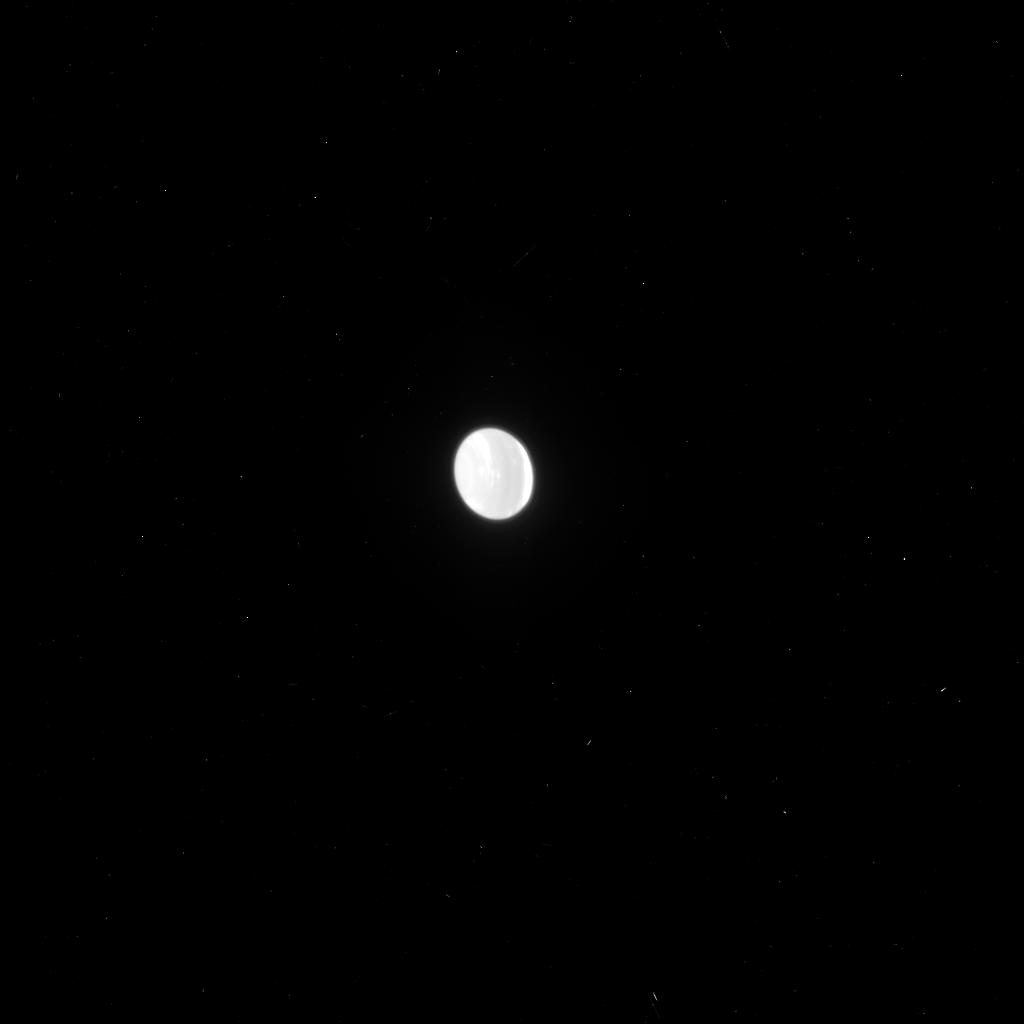
Target: NEPTUNE-ARCS-ON-RIGHT
Instrument: ACS/HRC
Filter: F814W
Exposure: 2 min
Observation ID: j95m06c6q

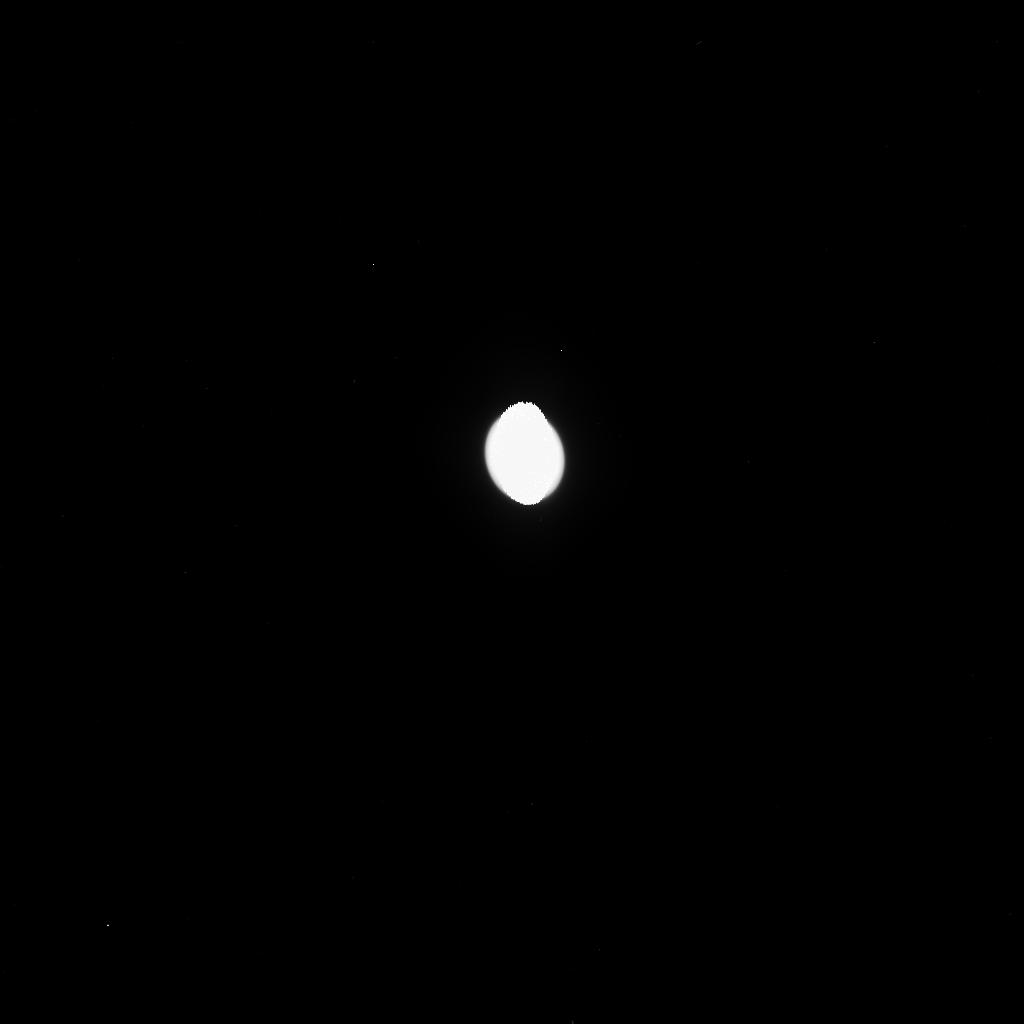
Target: NEPTUNE-NO-TRITON-LEFT
Instrument: ACS/HRC
Filter: F475W
Exposure: 2 min
Observation ID: j95m01ehq

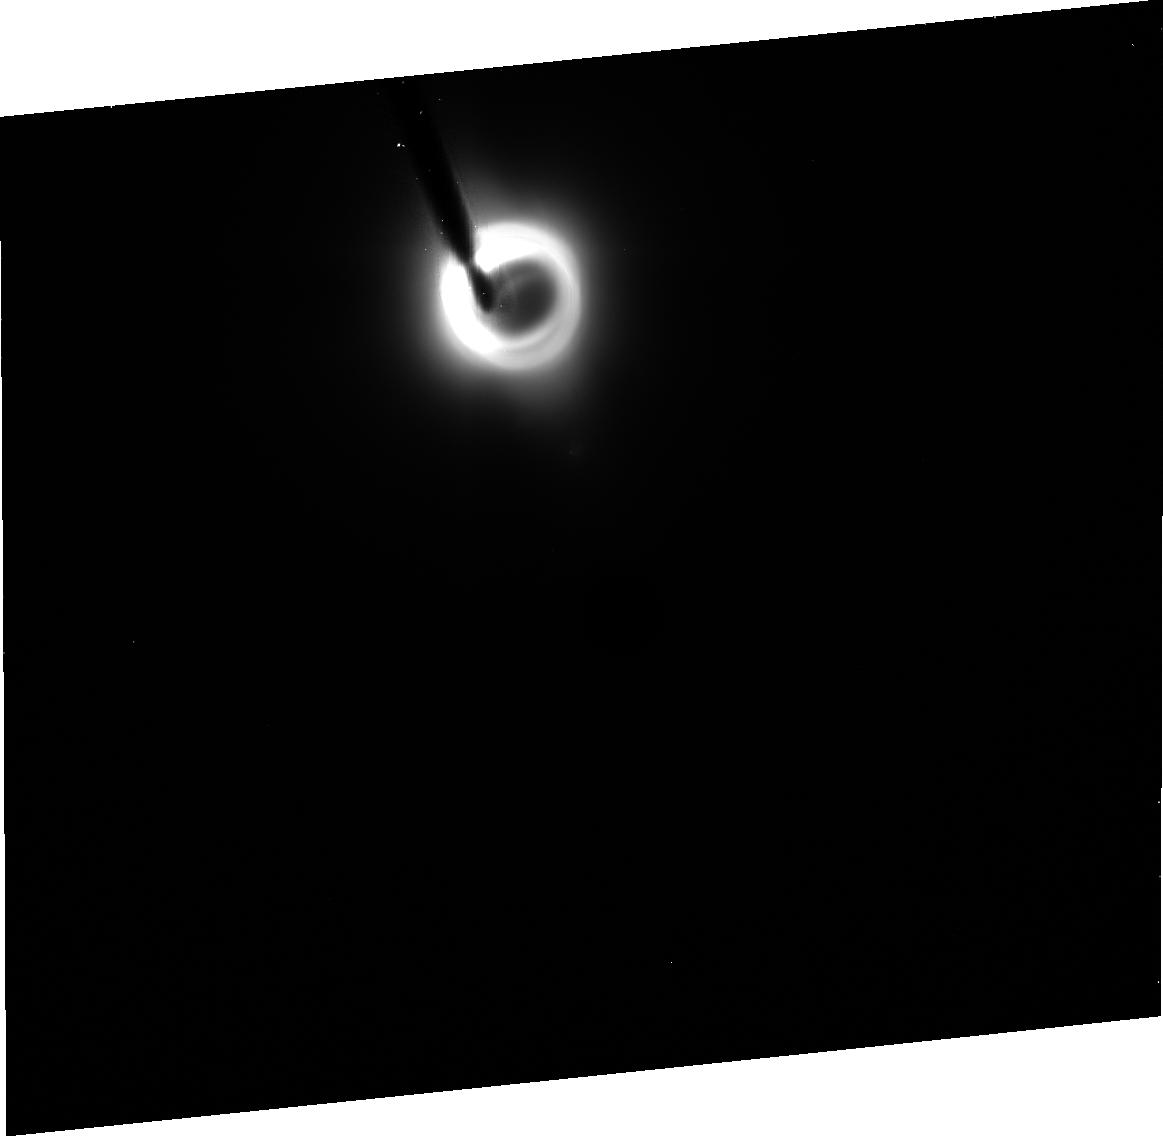
Target: NEPTUNE-THALASSA-ON-LEFT
Instrument: ACS/HRC
Filter: CLEAR1S
Exposure: 30 min
Observation ID: j95m03010

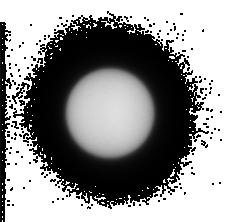
Target: NEPTUNE-NAIAD-ON-LEFT
Instrument: ACS/HRC
Filter: F330W
Exposure: 1 min
Observation ID: j95m02jpq

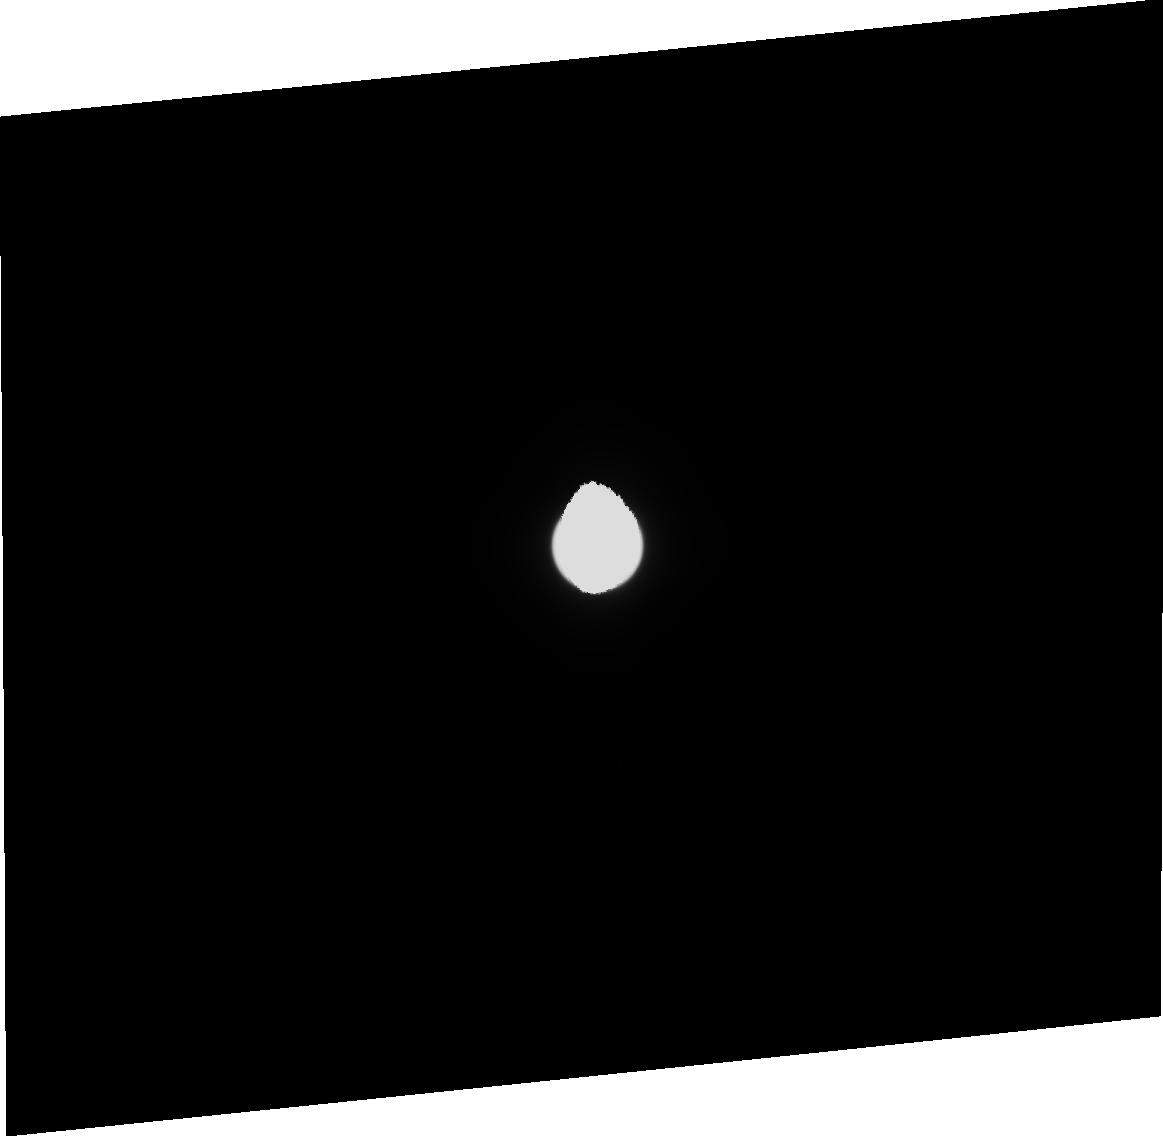
Target: NEPTUNE-ARCS-ON-LEFT
Instrument: ACS/HRC
Filter: CLEAR1S
Exposure: 2 min
Observation ID: j95m09010

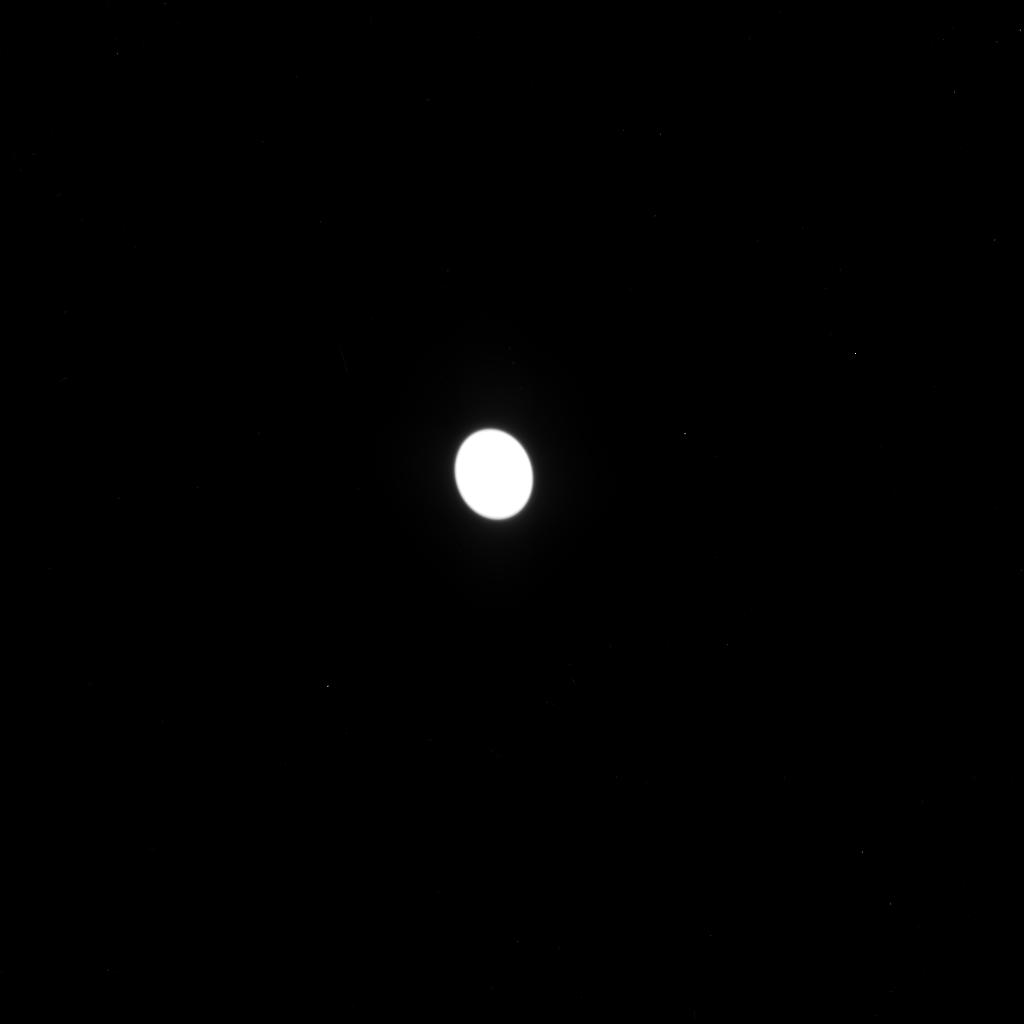
Target: NEPTUNE-ARCS-ON-RIGHT
Instrument: ACS/HRC
Filter: F555W
Exposure: 2 min
Observation ID: j95m06c0q

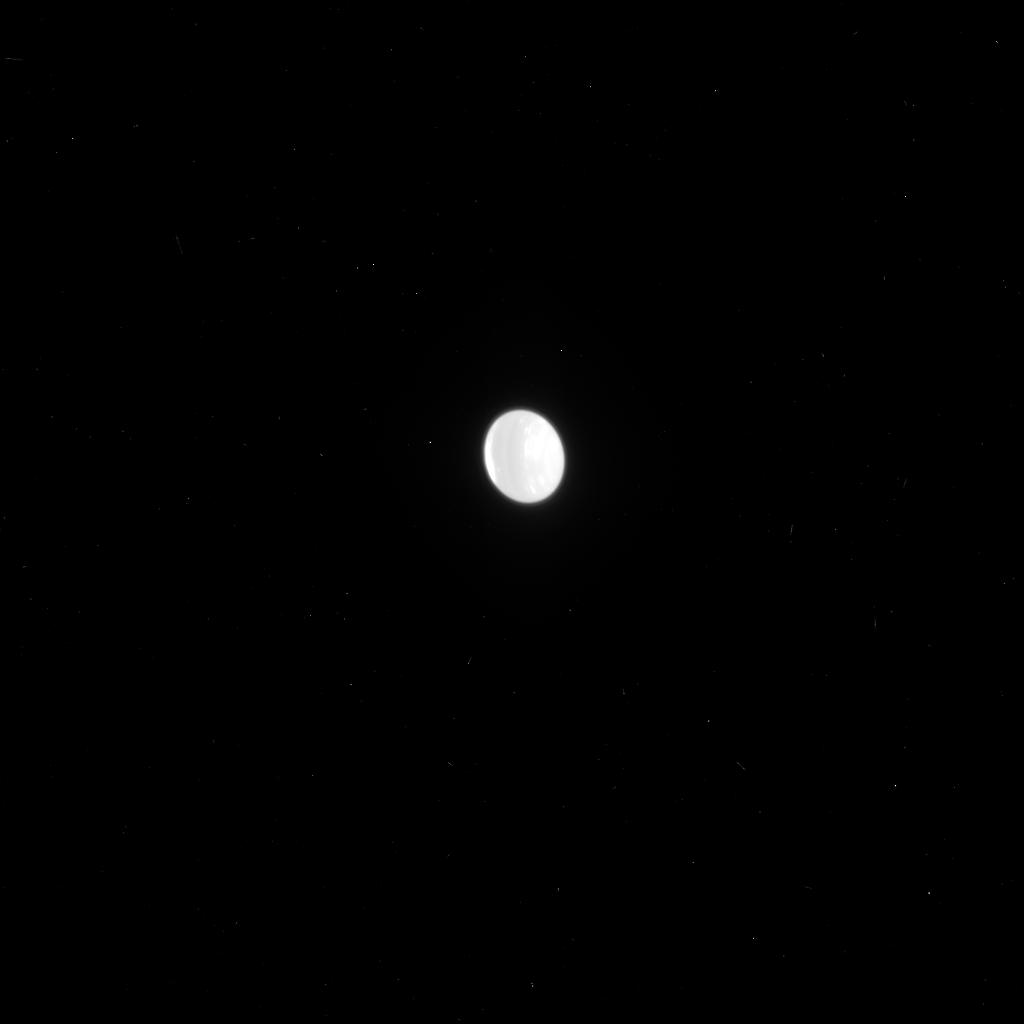
Target: NEPTUNE-NO-TRITON-LEFT
Instrument: ACS/HRC
Filter: F775W
Exposure: 1 min
Observation ID: j95m01emq

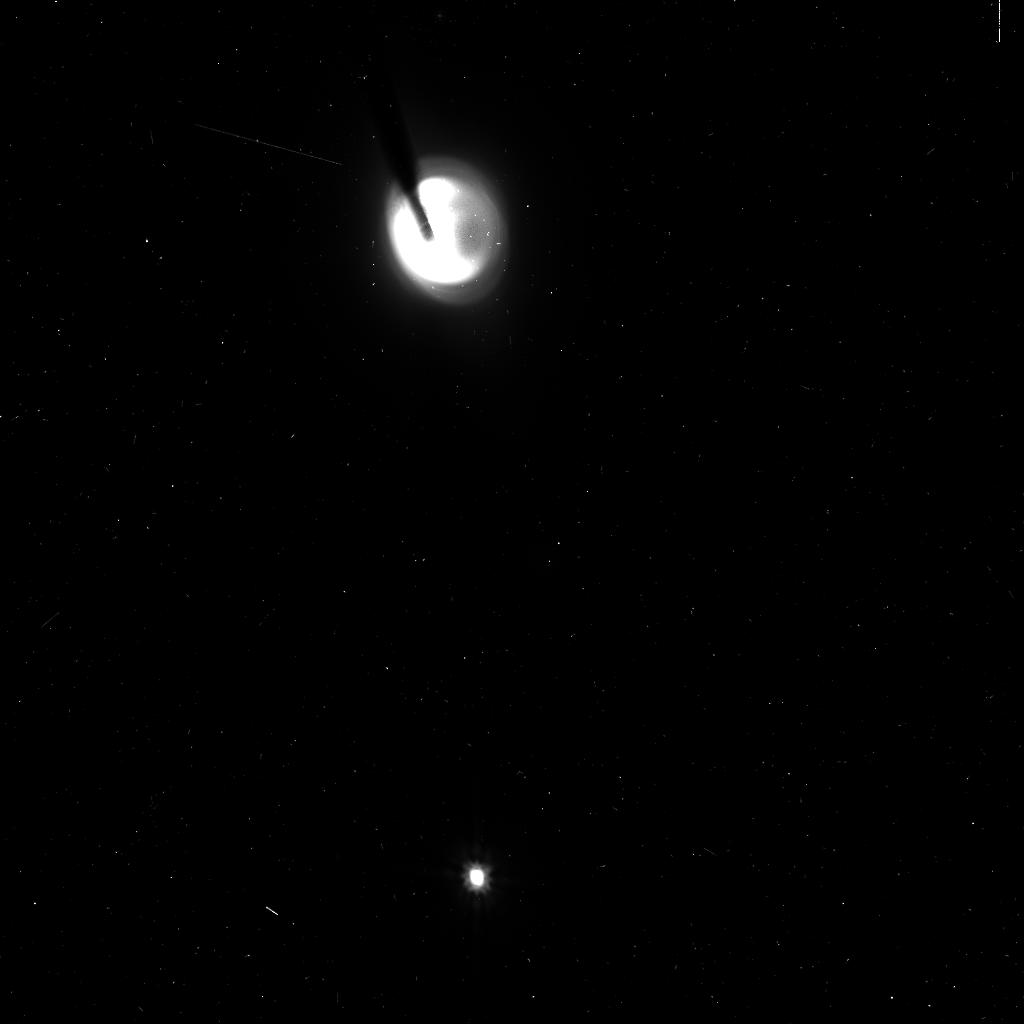
Target: NEPTUNE-NO-TRITON-LEFT
Instrument: ACS/HRC
Filter: F606W
Exposure: 5 min
Observation ID: j95m01ezq

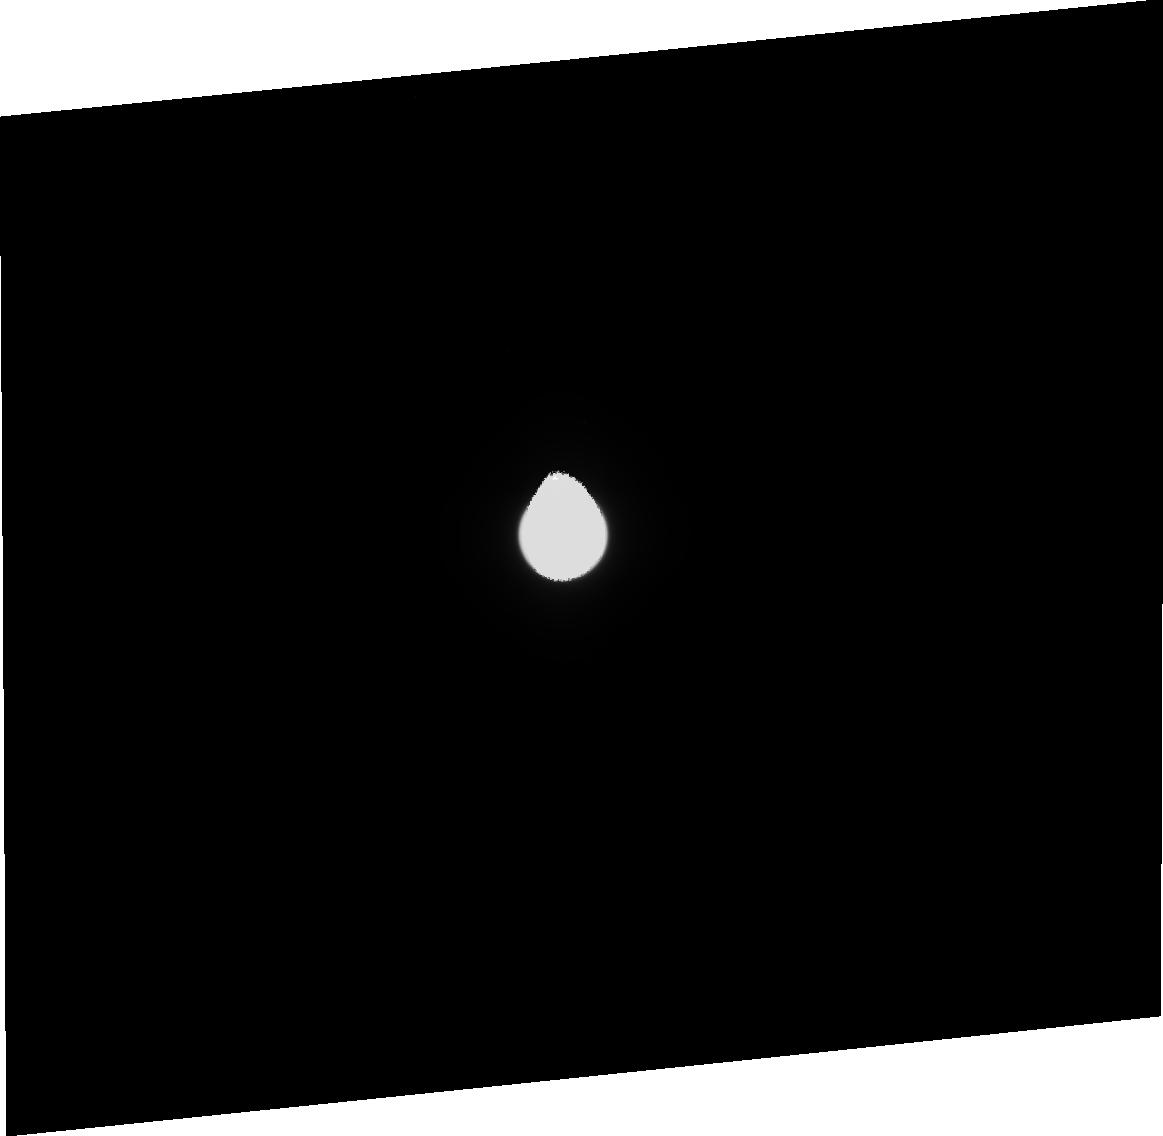
Target: NEPTUNE-ARCS-ON-RIGHT
Instrument: ACS/HRC
Filter: CLEAR1S
Exposure: 2 min
Observation ID: j95m06020

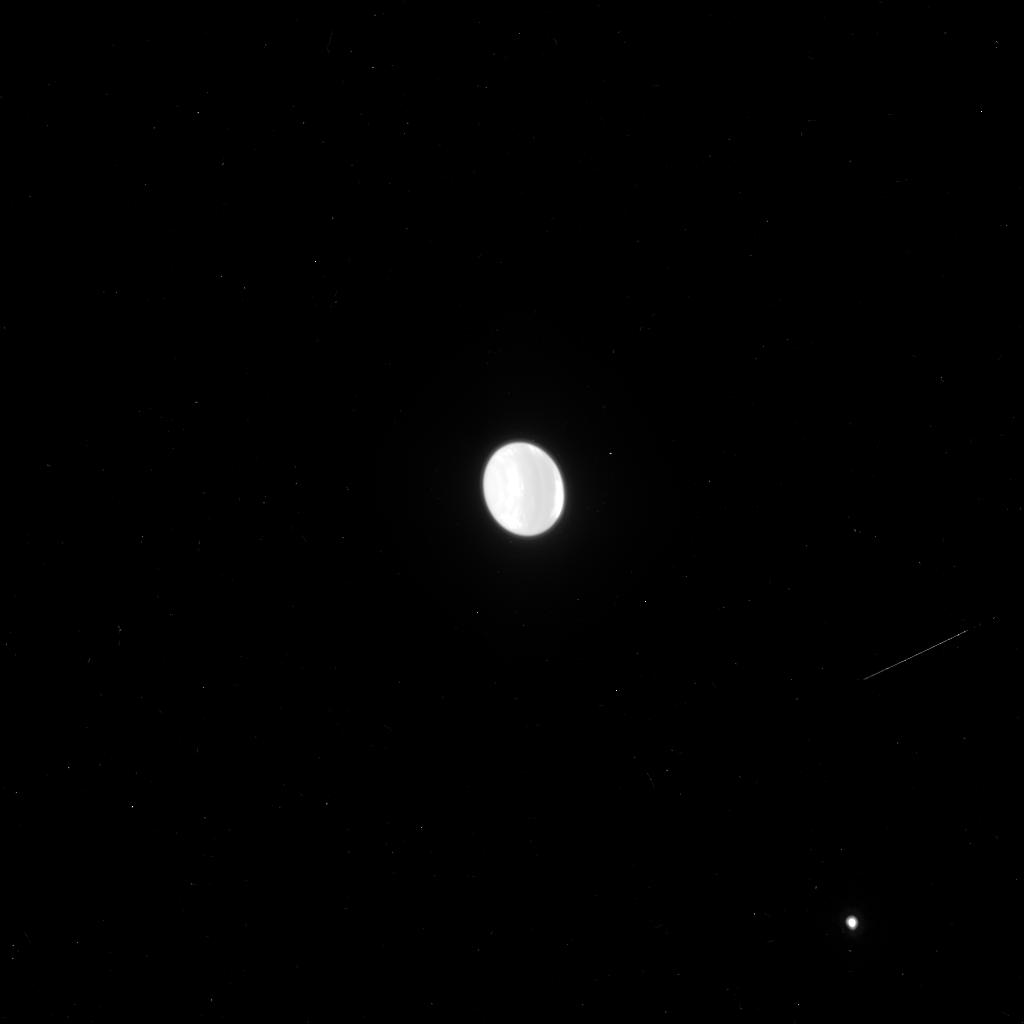
Target: NEPTUNE-ARCS-ON-RIGHT
Instrument: ACS/HRC
Filter: F814W
Exposure: 2 min
Observation ID: j95m10dzq

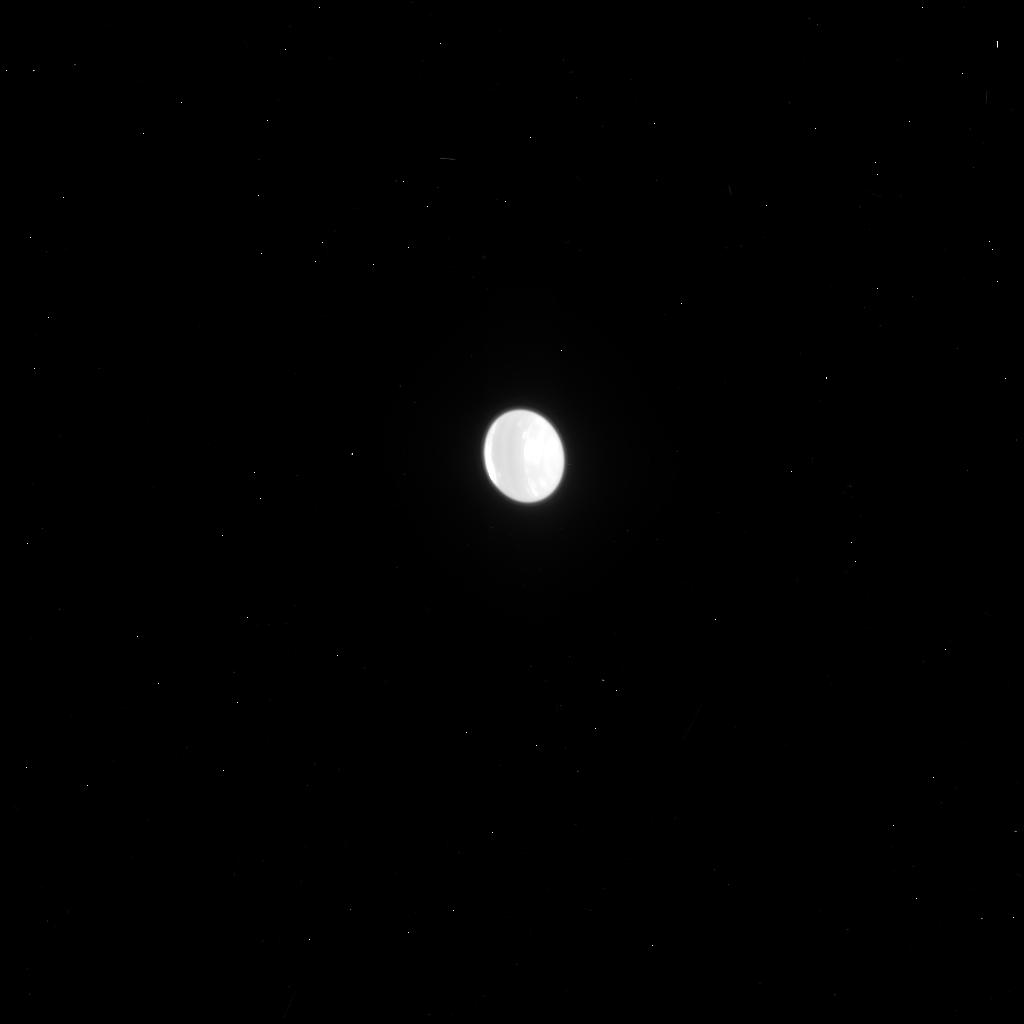
Target: NEPTUNE-NO-TRITON-LEFT
Instrument: ACS/HRC
Filter: F814W
Exposure: 5 min
Observation ID: j95m01ecq

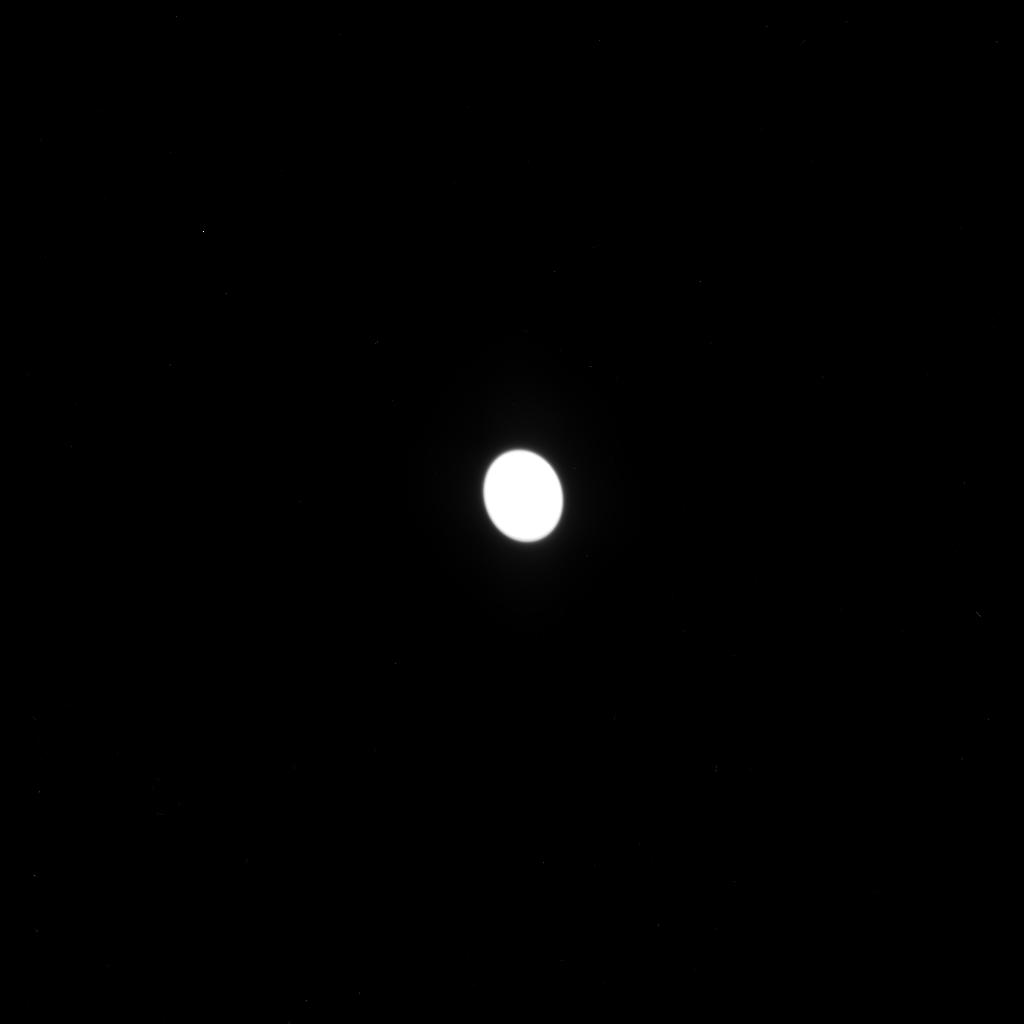
Target: NEPTUNE-ARCS-ON-RIGHT
Instrument: ACS/HRC
Filter: F555W
Exposure: 2 min
Observation ID: j95m07zcq

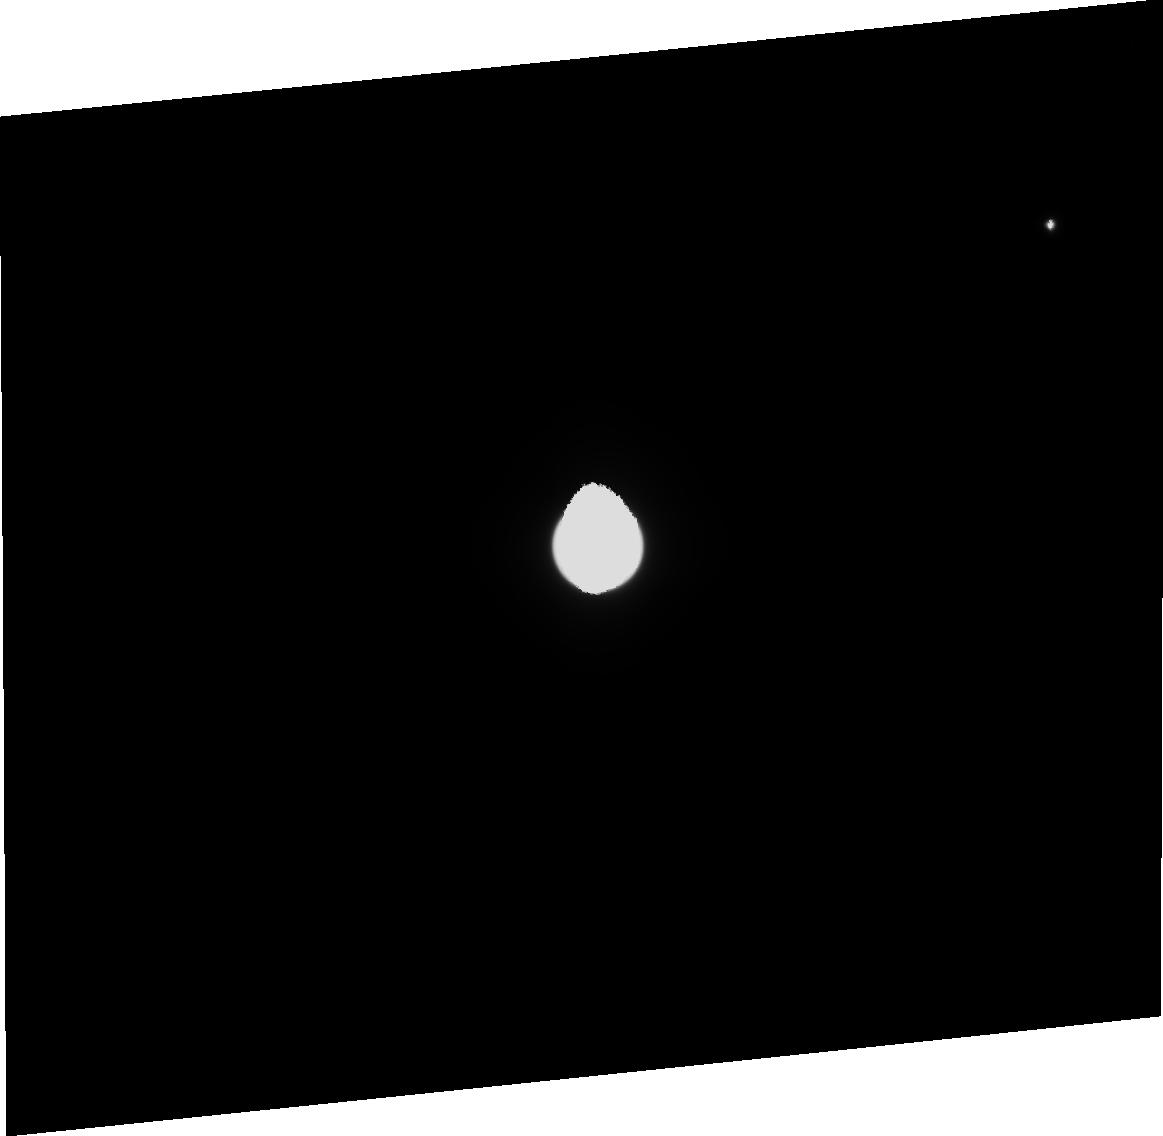
Target: NEPTUNE-ARCS-ON-RIGHT
Instrument: ACS/HRC
Filter: CLEAR1S
Exposure: 2 min
Observation ID: j95m08050

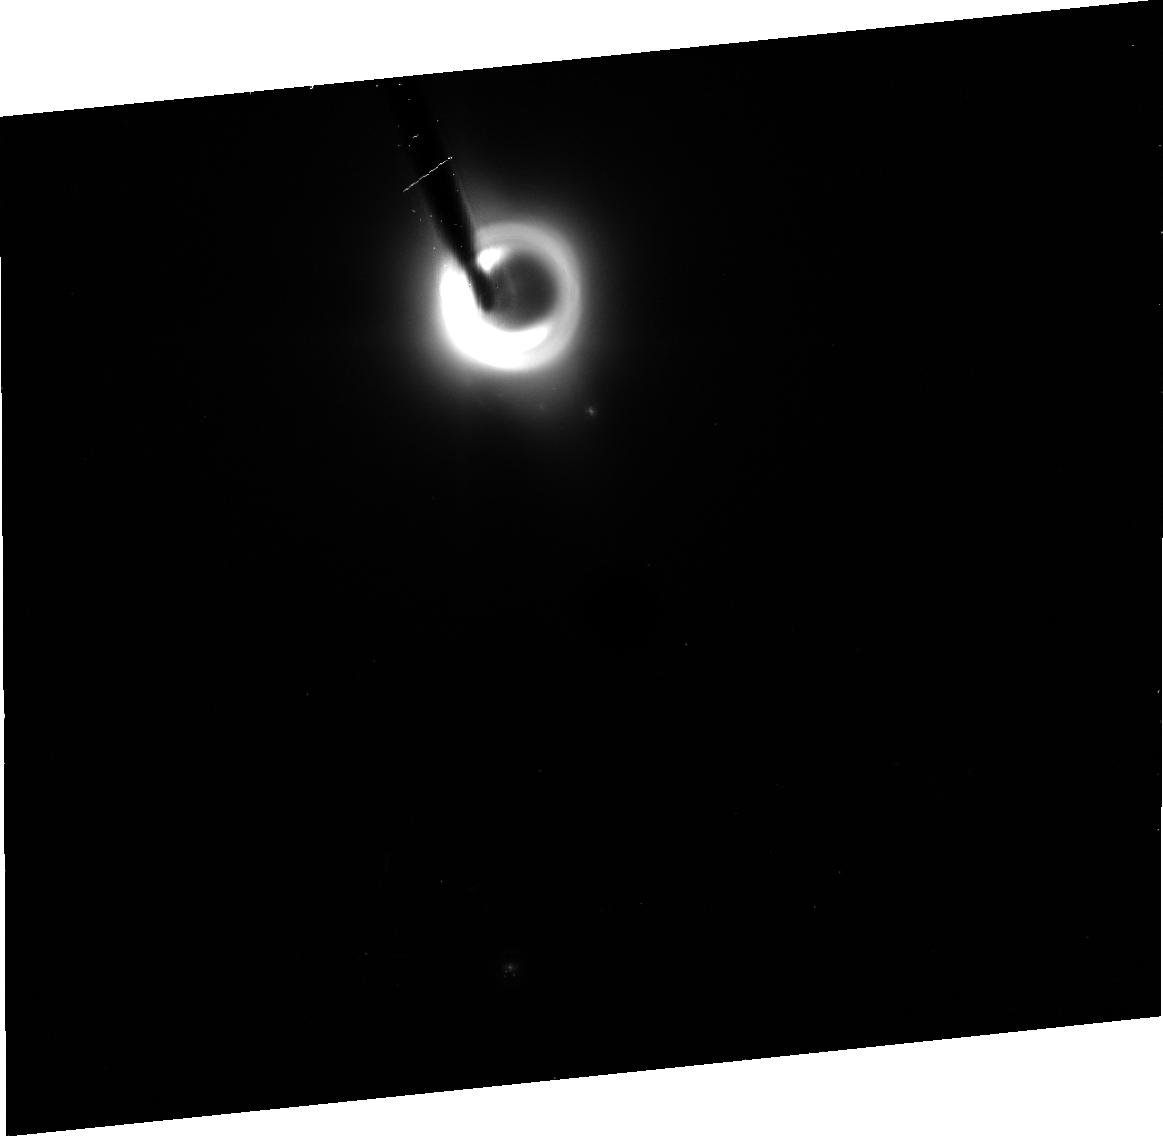
Target: NEPTUNE-NO-TRITON-LEFT
Instrument: ACS/HRC
Filter: CLEAR1S
Exposure: 7 min
Observation ID: j95m04030

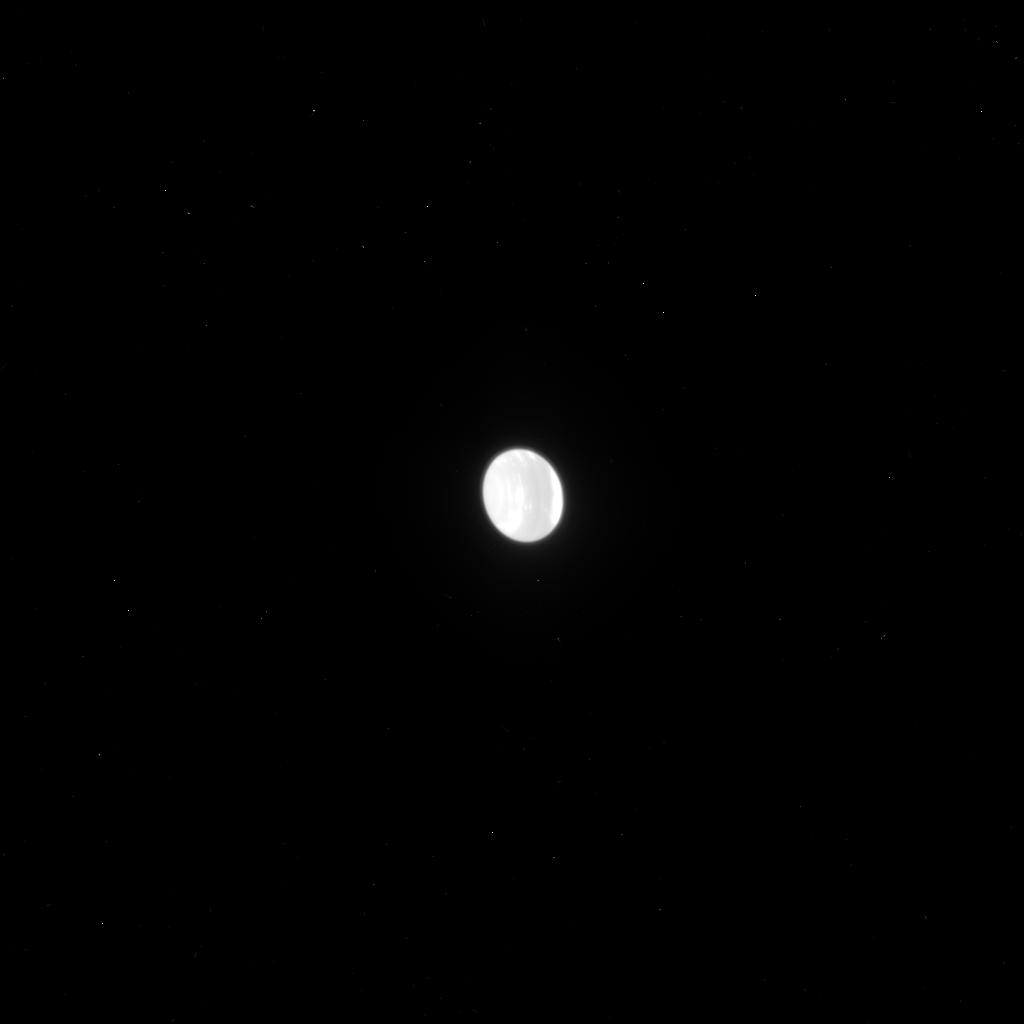
Target: NEPTUNE-ARCS-ON-RIGHT
Instrument: ACS/HRC
Filter: F814W
Exposure: 2 min
Observation ID: j95m07zdq

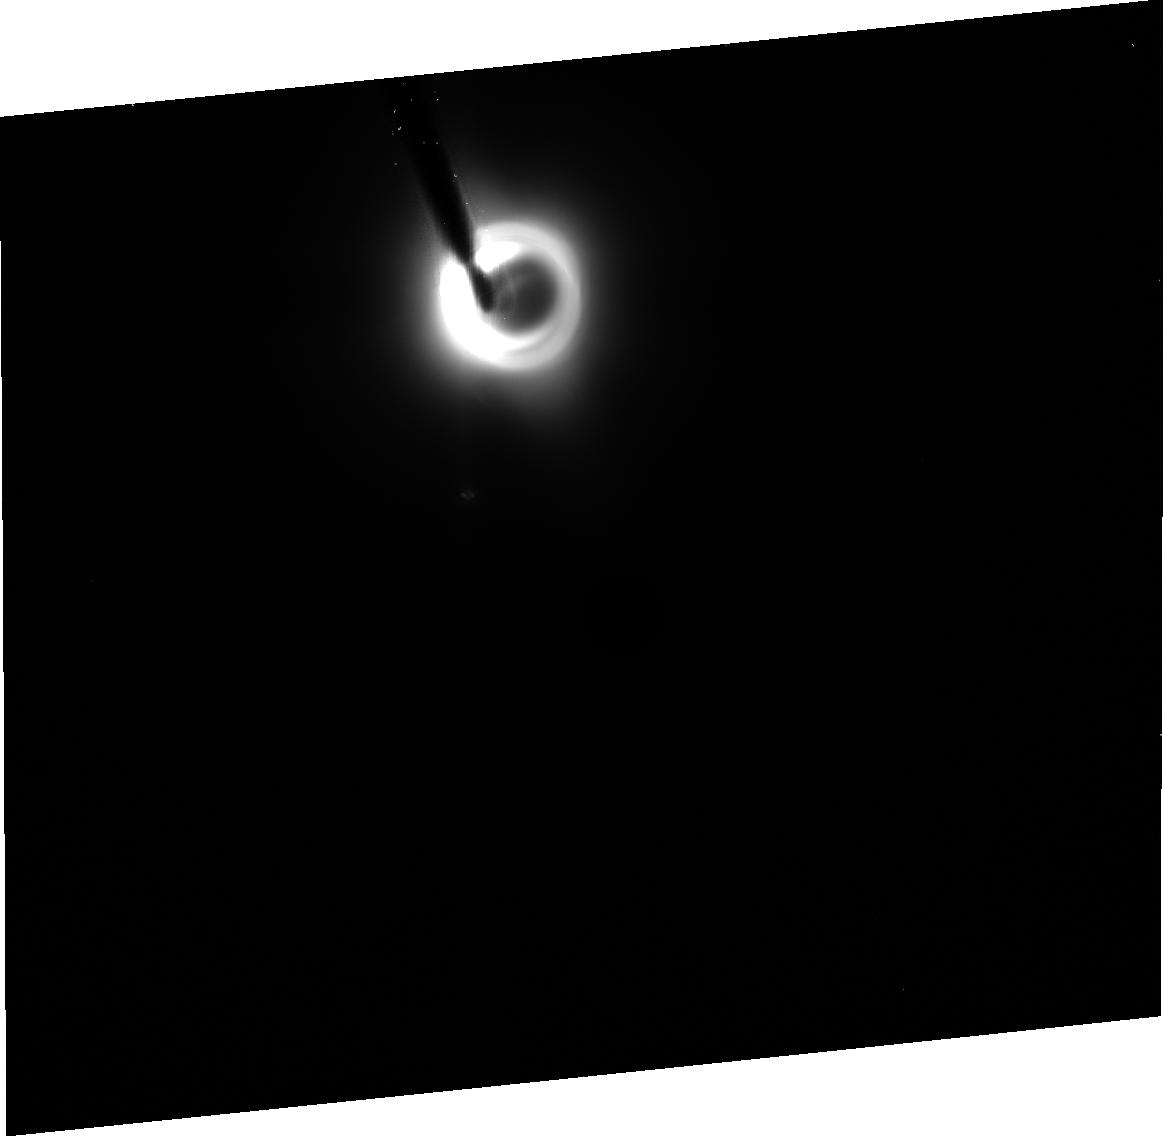
Target: NEPTUNE-NAIAD-ON-LEFT
Instrument: ACS/HRC
Filter: CLEAR1S
Exposure: 30 min
Observation ID: j95m02010

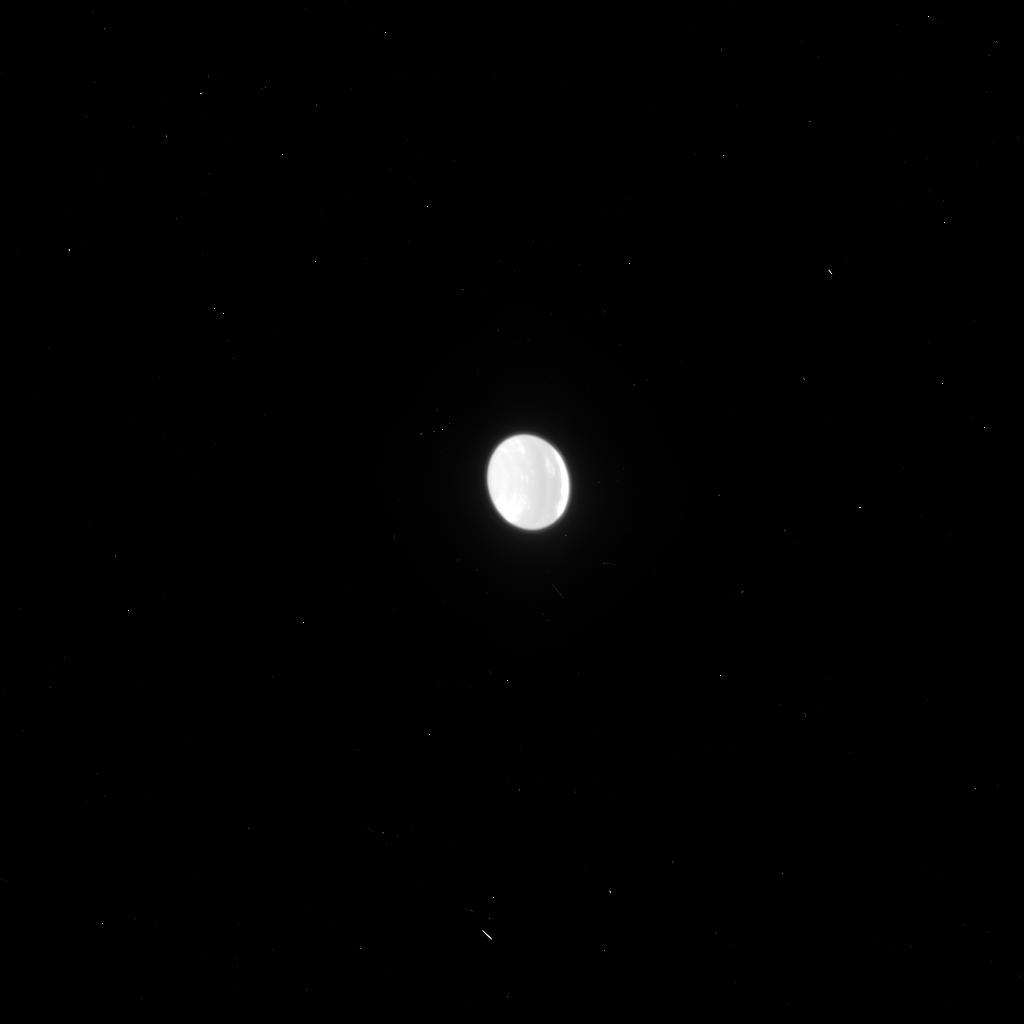
Target: NEPTUNE-ARCS-ON-RIGHT
Instrument: ACS/HRC
Filter: F814W
Exposure: 2 min
Observation ID: j95m11ghq

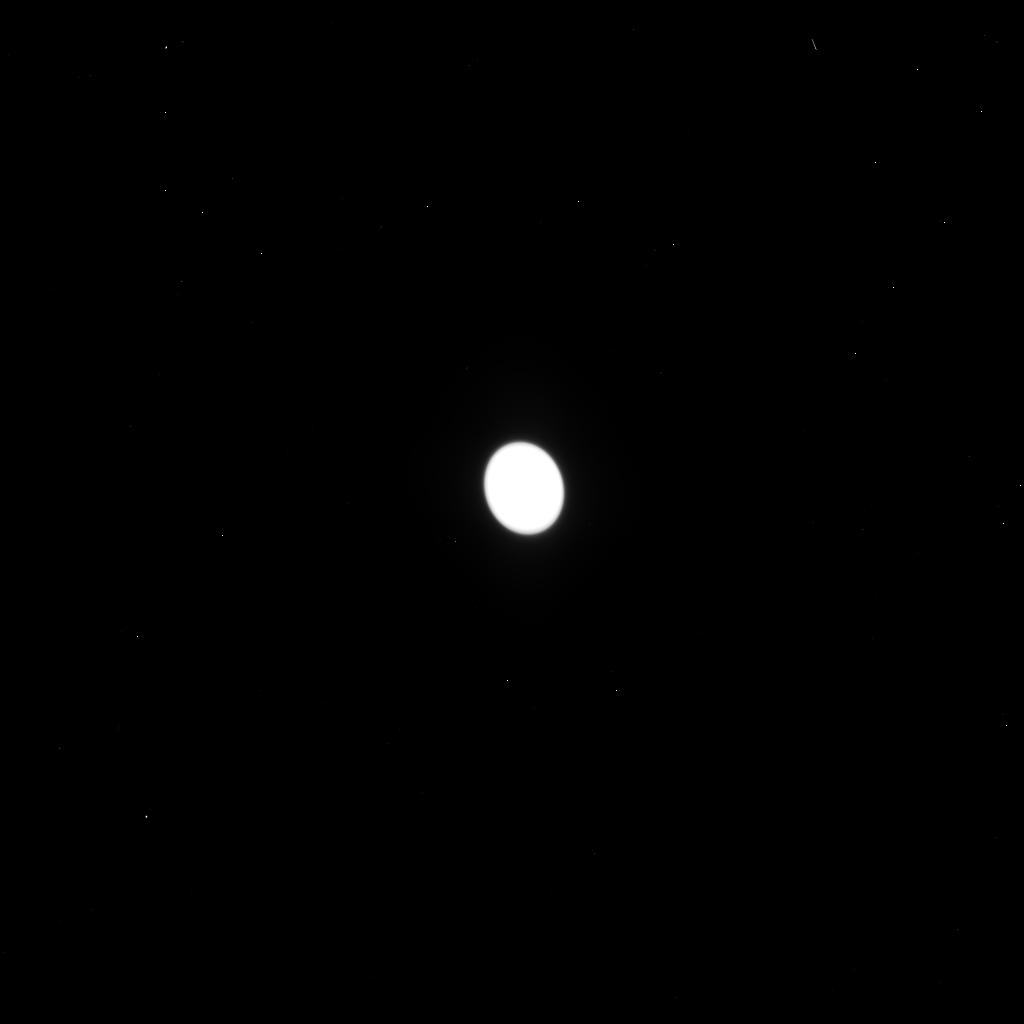
Target: NEPTUNE-ARCS-ON-LEFT
Instrument: ACS/HRC
Filter: F555W
Exposure: 2 min
Observation ID: j95m09wgq

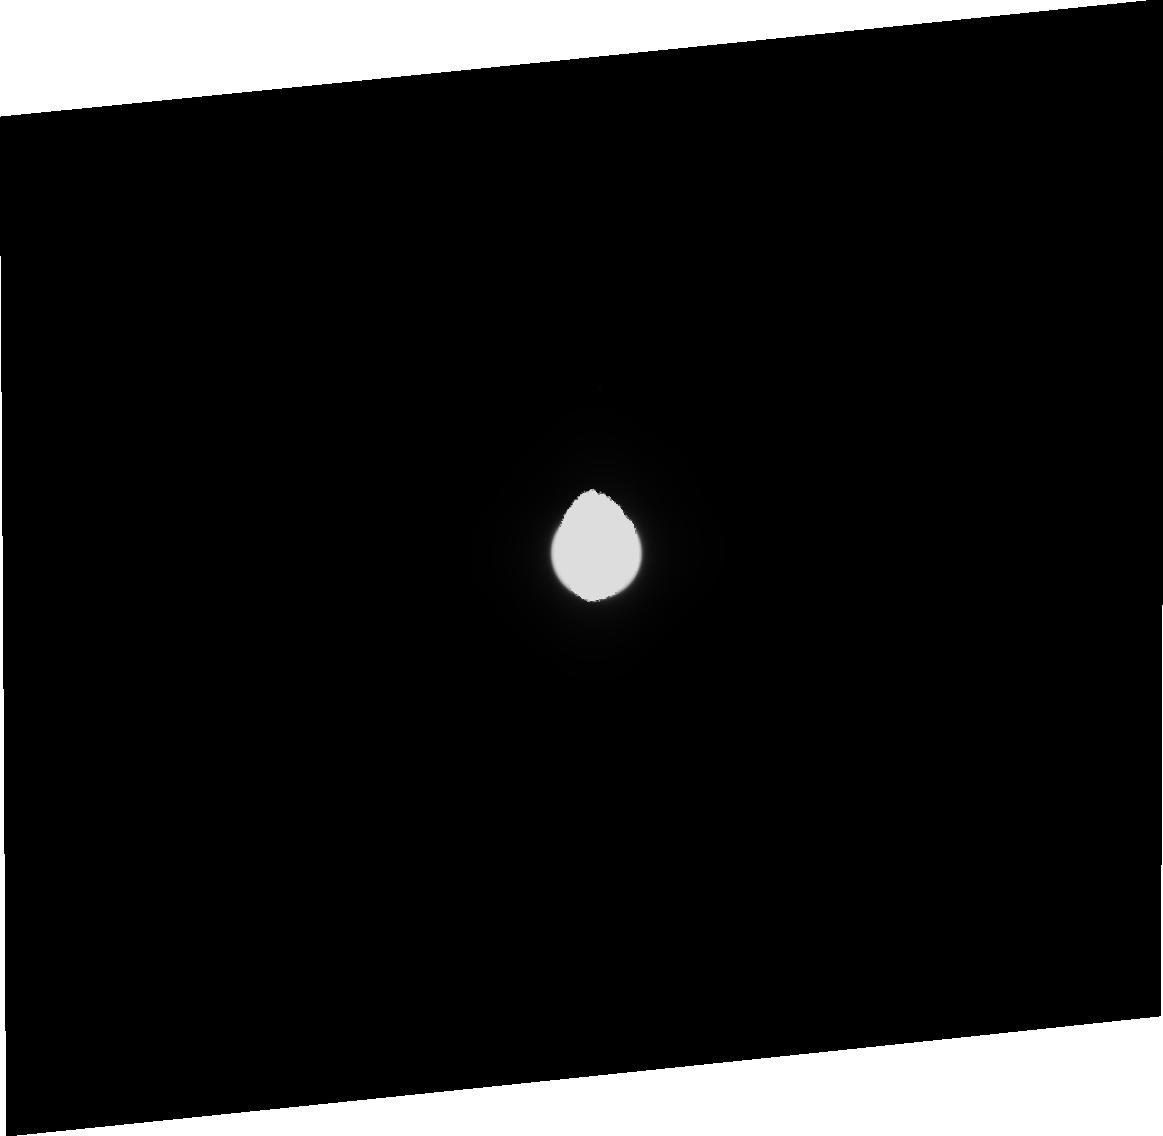
Target: NEPTUNE-ARCS-ON-RIGHT
Instrument: ACS/HRC
Filter: CLEAR1S
Exposure: 2 min
Observation ID: j95m07030

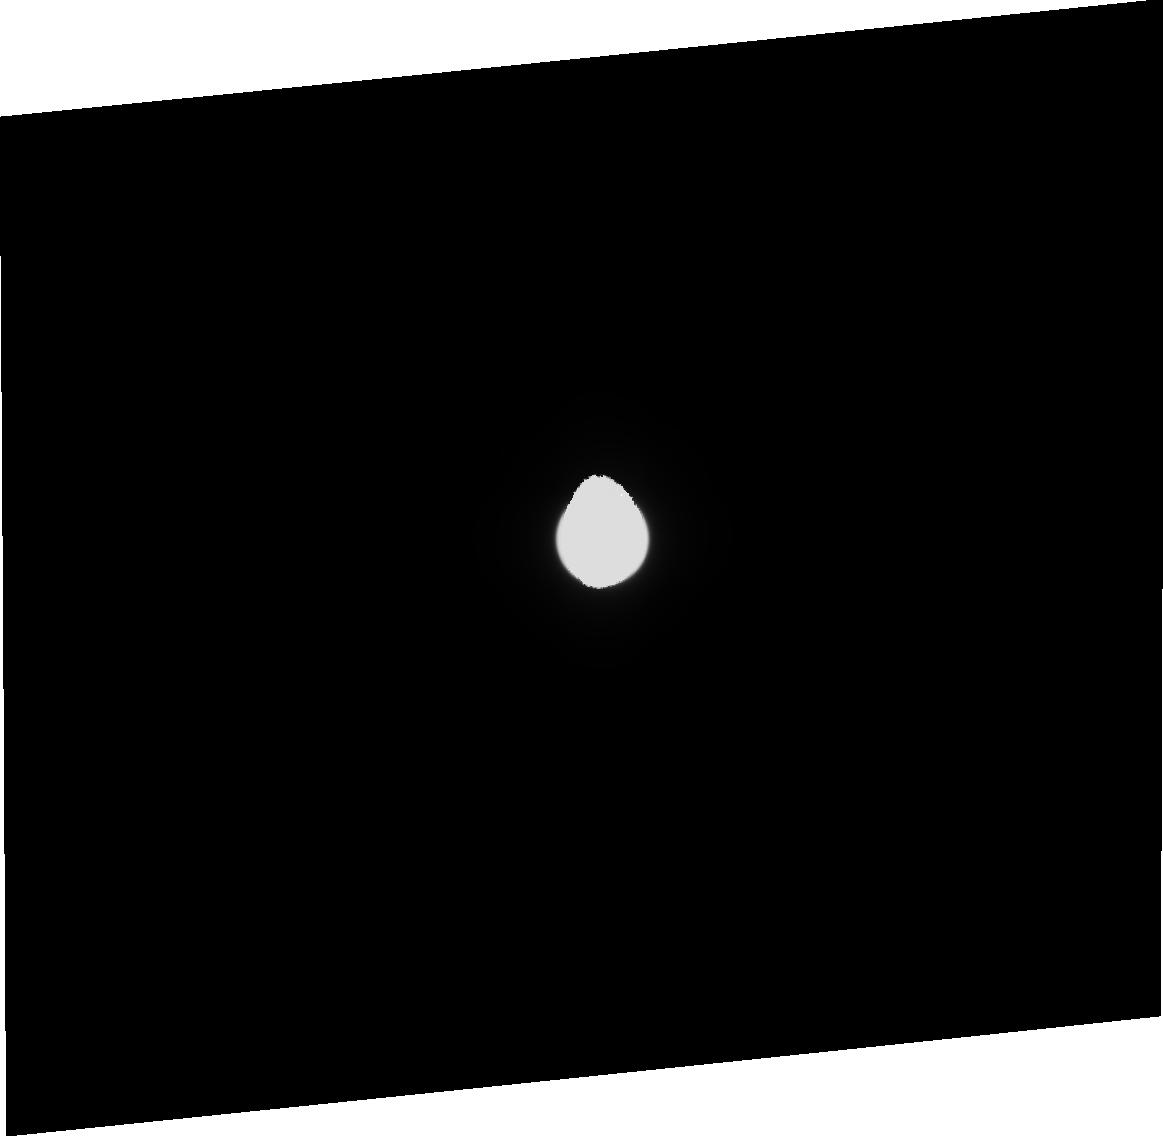
Target: NEPTUNE-ARCS-ON-RIGHT
Instrument: ACS/HRC
Filter: CLEAR1S
Exposure: 2 min
Observation ID: j95m11050

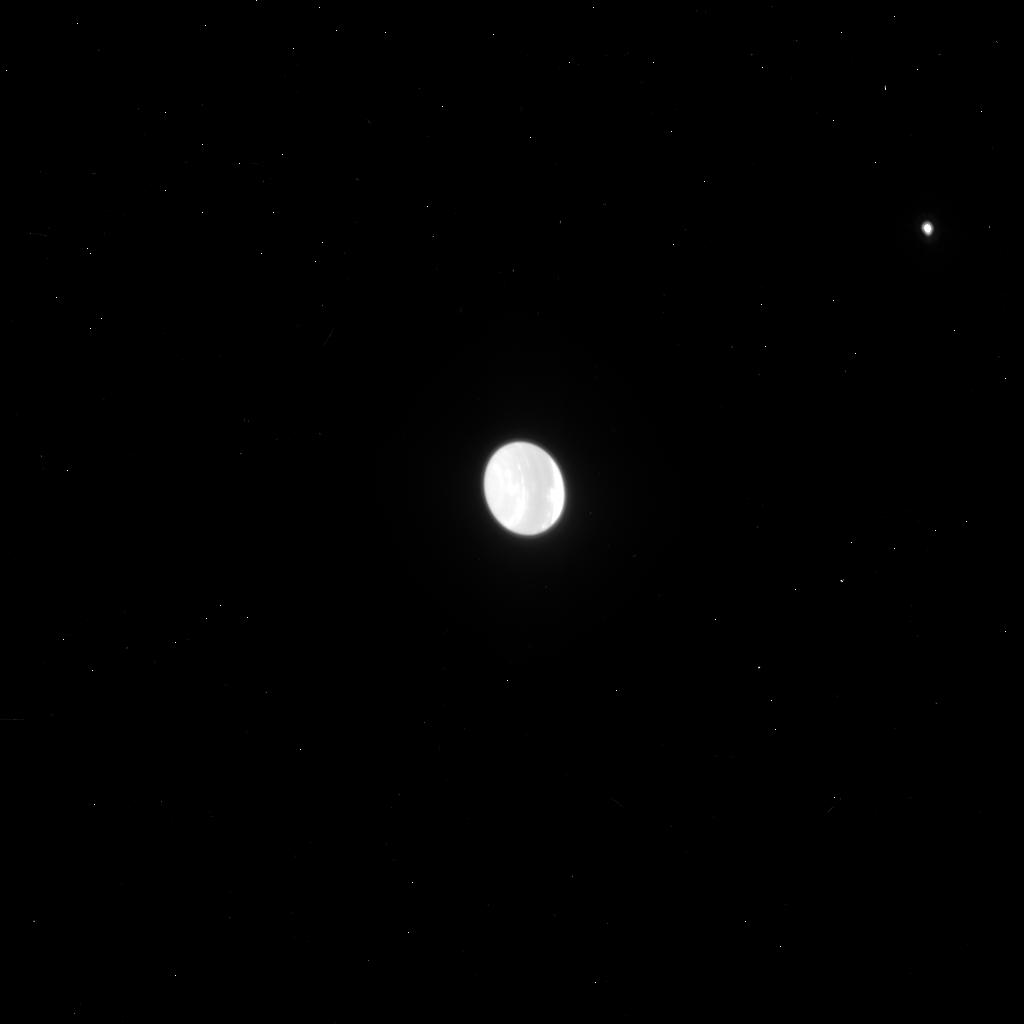
Target: NEPTUNE-ARCS-ON-RIGHT
Instrument: ACS/HRC
Filter: F814W
Exposure: 2 min
Observation ID: j95m08s0q

Transcending Voyager: A Deeper Look at Neptunes Ring-Moon System (PI: Showalter, Mark R.)

We will use the High Resolution Channel (HRC) of ACS to study the inner rings, arcs and moons of Neptune with a sensitivity that exceeds that achieved by Voyager 2 during its 1989 flyby. Our study will reveal any moons down to V magnitude 25.5, to address a peculiar truncation in the size distribution of inner moons and to look for the "shepherds" and source bodies for Neptune's dusty rings. (For comparison, Neptune's smallest known moon is Naiad, at magnitude 23.9). Recent ground-based studies show that the mysterious arcs in the Adams Ring continue to shift and change, and may be fading away entirely. We will obtain the visual-band data uniquely necessary to determine whether the arcs are fading. Long-term monitoring of the arcs at high resolution and sensitivity will reveal their gradual changes more clearly and enable us to assess the role of Galatea, whose resonances are widely believed to confine the arcs.